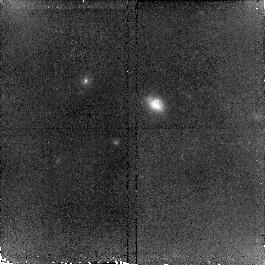
Target: MIPSJ142824.0+352619. Instrument: NICMOS/NIC2. Filter: F160W. Exposure: 34 min. Observation ID: n9q002010

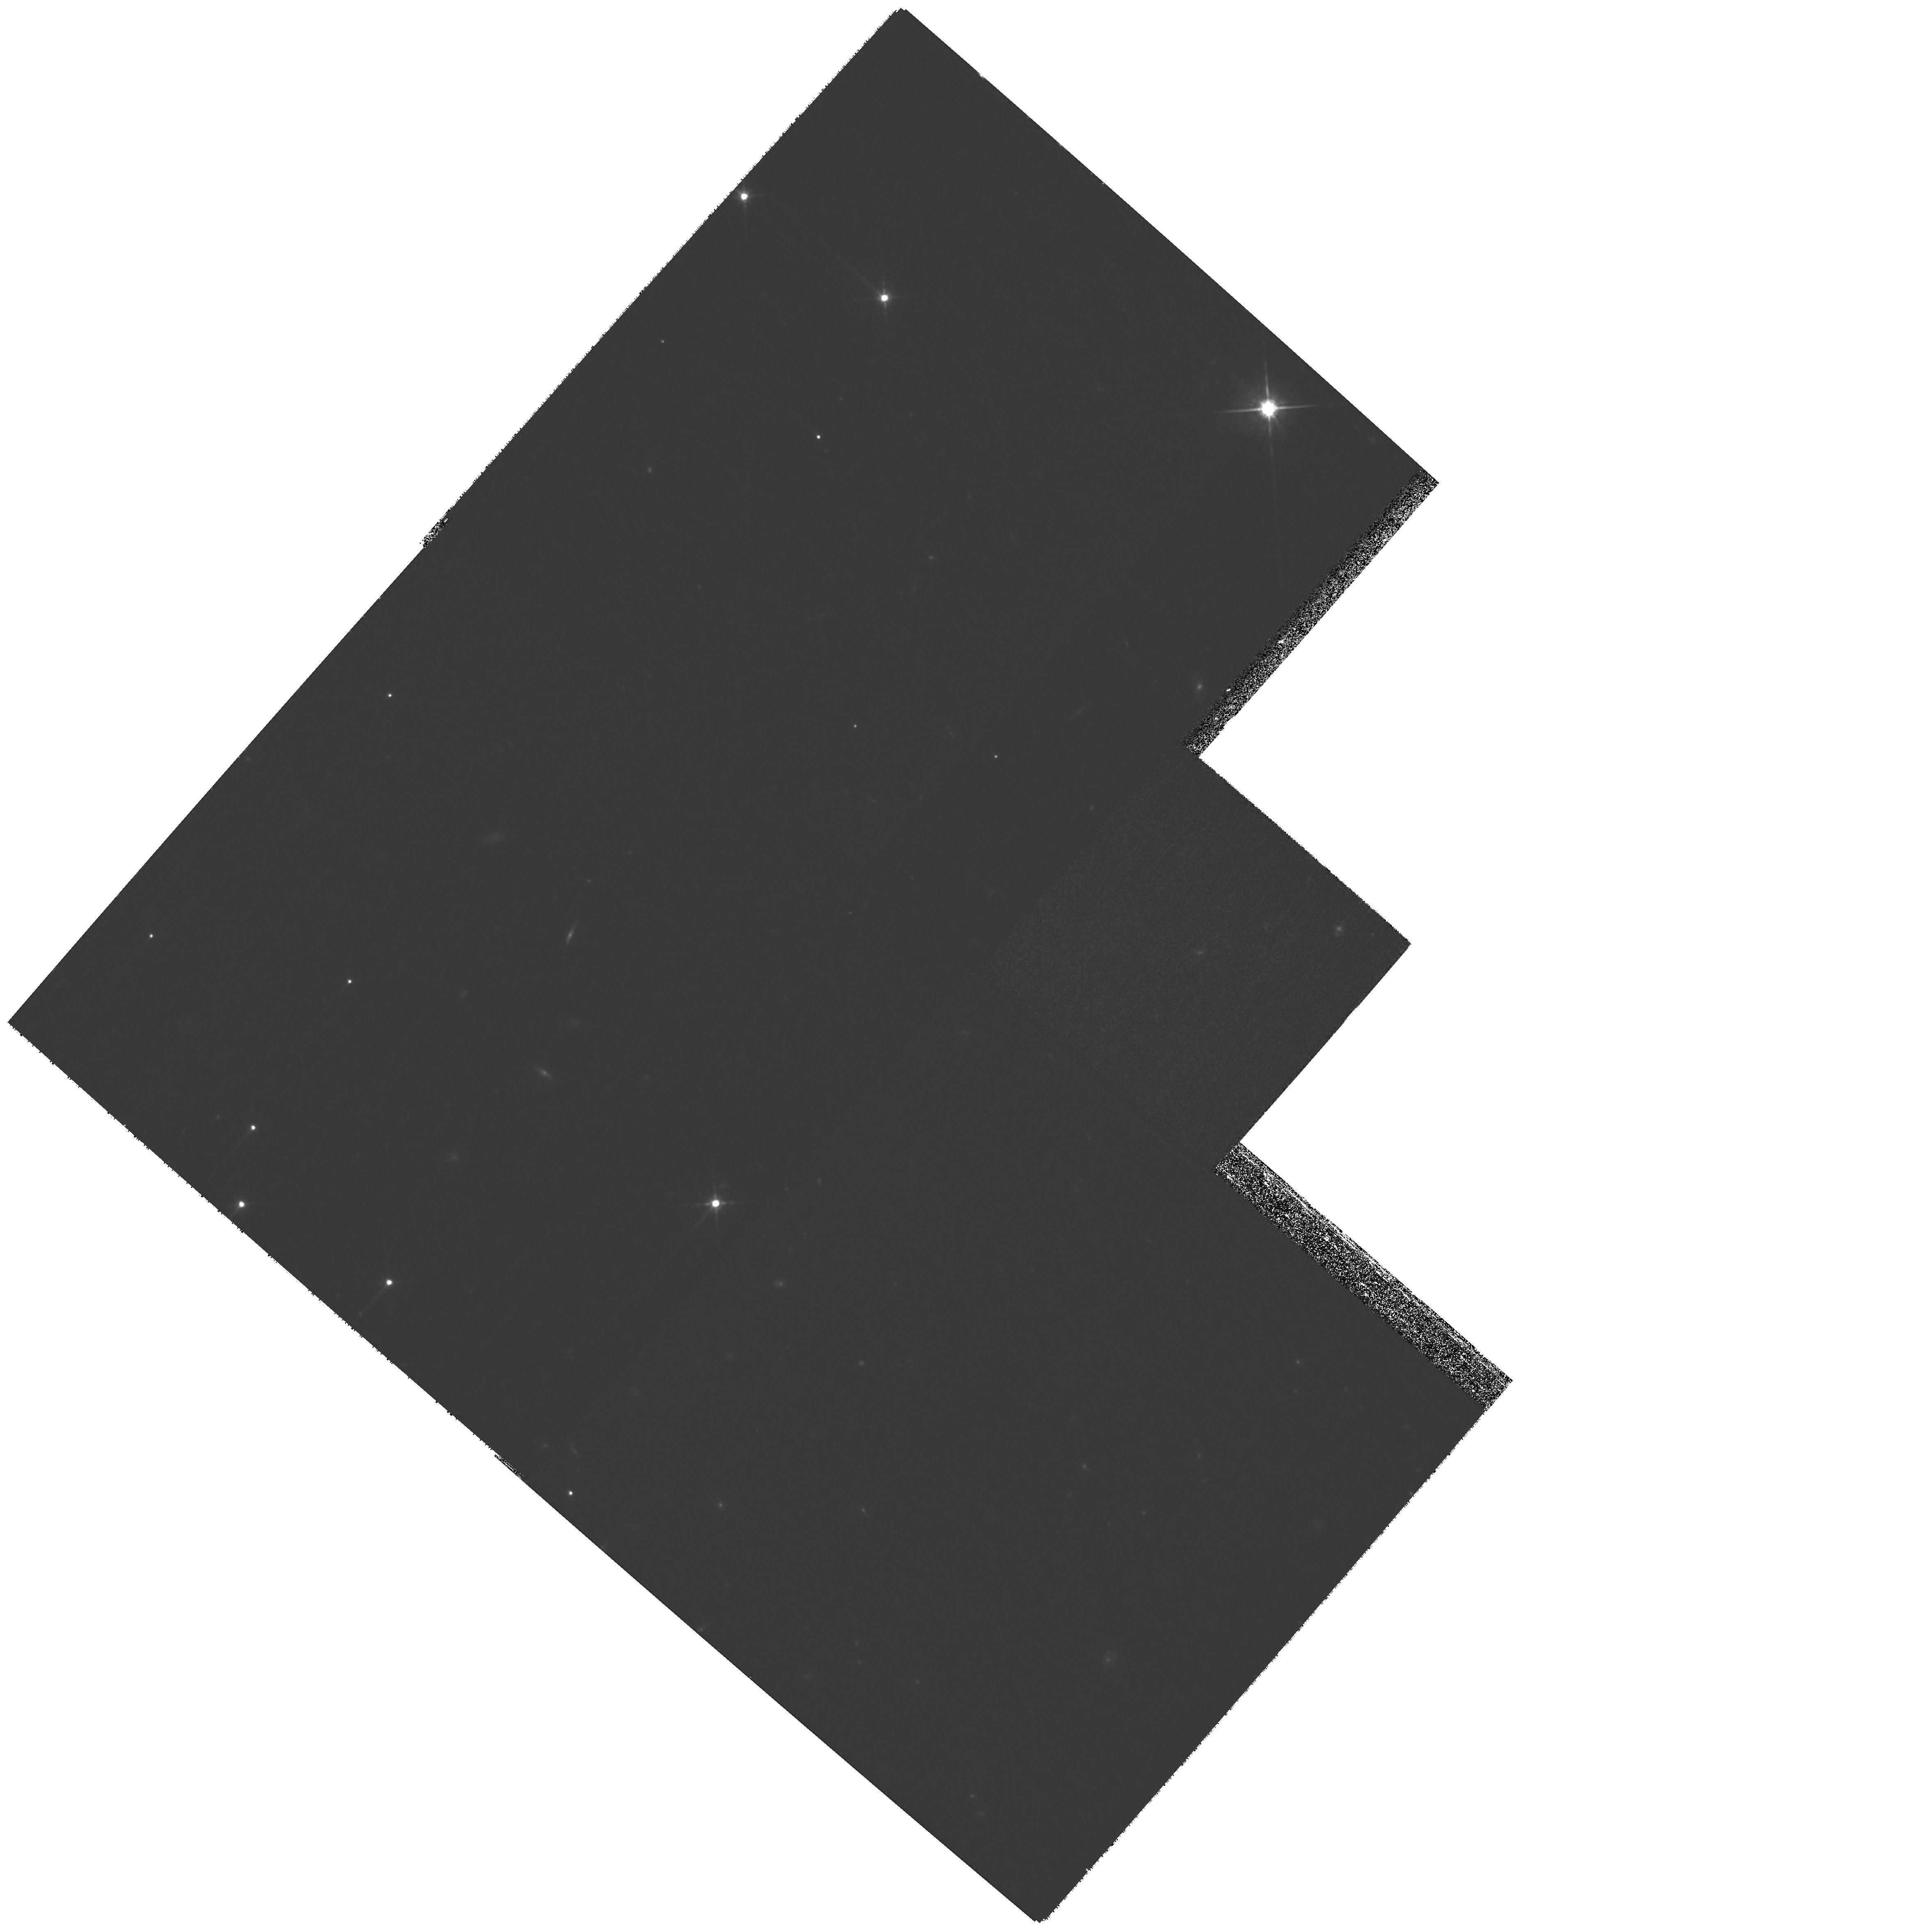
Target: MIPSJ142824.0+352619. Instrument: WFPC2/PC. Filter: F814W. Exposure: 1.2 h. Observation ID: hst_10811_01_wfpc2_pc_f814w_u9q001

Morphology of a most spectactular Spitzer selected galaxy (PI: Borys, Colin J.K.)

By using ground based sub-millimeter observations to followup Spitzer-selected galaxies, we have discovered a starburst dominated hyperluminous infrared galaxy. A mid-infrared spectrum obtained with Spitzer-IRS provides a redshift of z=1.325, which has been subsequently confirmed using both NIR spectroscopy at Keck, and sub-mm spectroscopy with IRAM and the CSO. By combining the Spitzer and ground based sub-mm data, we measure an integrated IR luminosity of 4 x 10^13 Lsun. This is the only such object found in the 9 square degree NDWFS survey, and hence is incredibly rare. The only other dusty galaxies this bright show strong evidence of AGN activity, but this source does not. One reason this object could be so bright is due to lensing, and indeed a foreground source spectroscopically confirmed at z=1.034 seems directly aligned with the target. However it is unlikely that the geometry of this galaxy-galaxy lensing system could support an amplification more than a factor of a few. Our IRAC images reveal very faint and red satellite systems near our target, hence another possibility is that the galaxy is so luminous because of merging induced star-formation activity. Morphology is the best way to discriminate between these hypotheses, and hence HST observations are essential since the scales on which the merging or lensing are occuring are much smaller than what can be resolved from the ground.